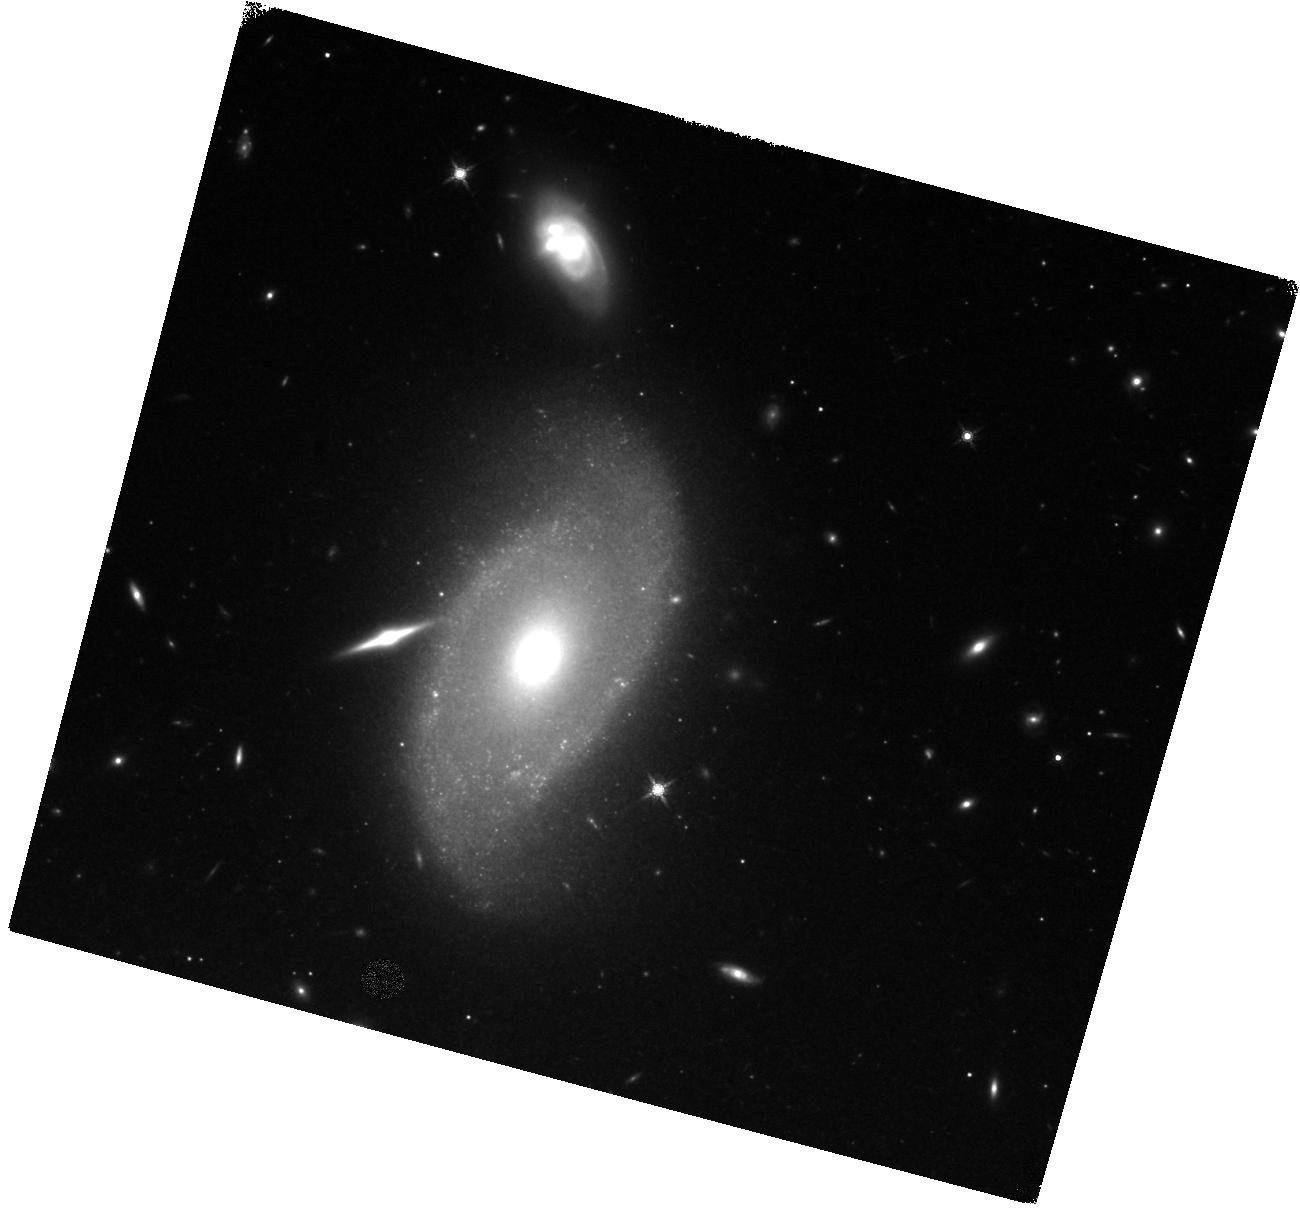
Target: SN2021GNO. Instrument: WFC3/IR. Filter: F160W. Exposure: 20 min. Observation ID: hst_16922_03_wfc3_ir_f160w_ietp03

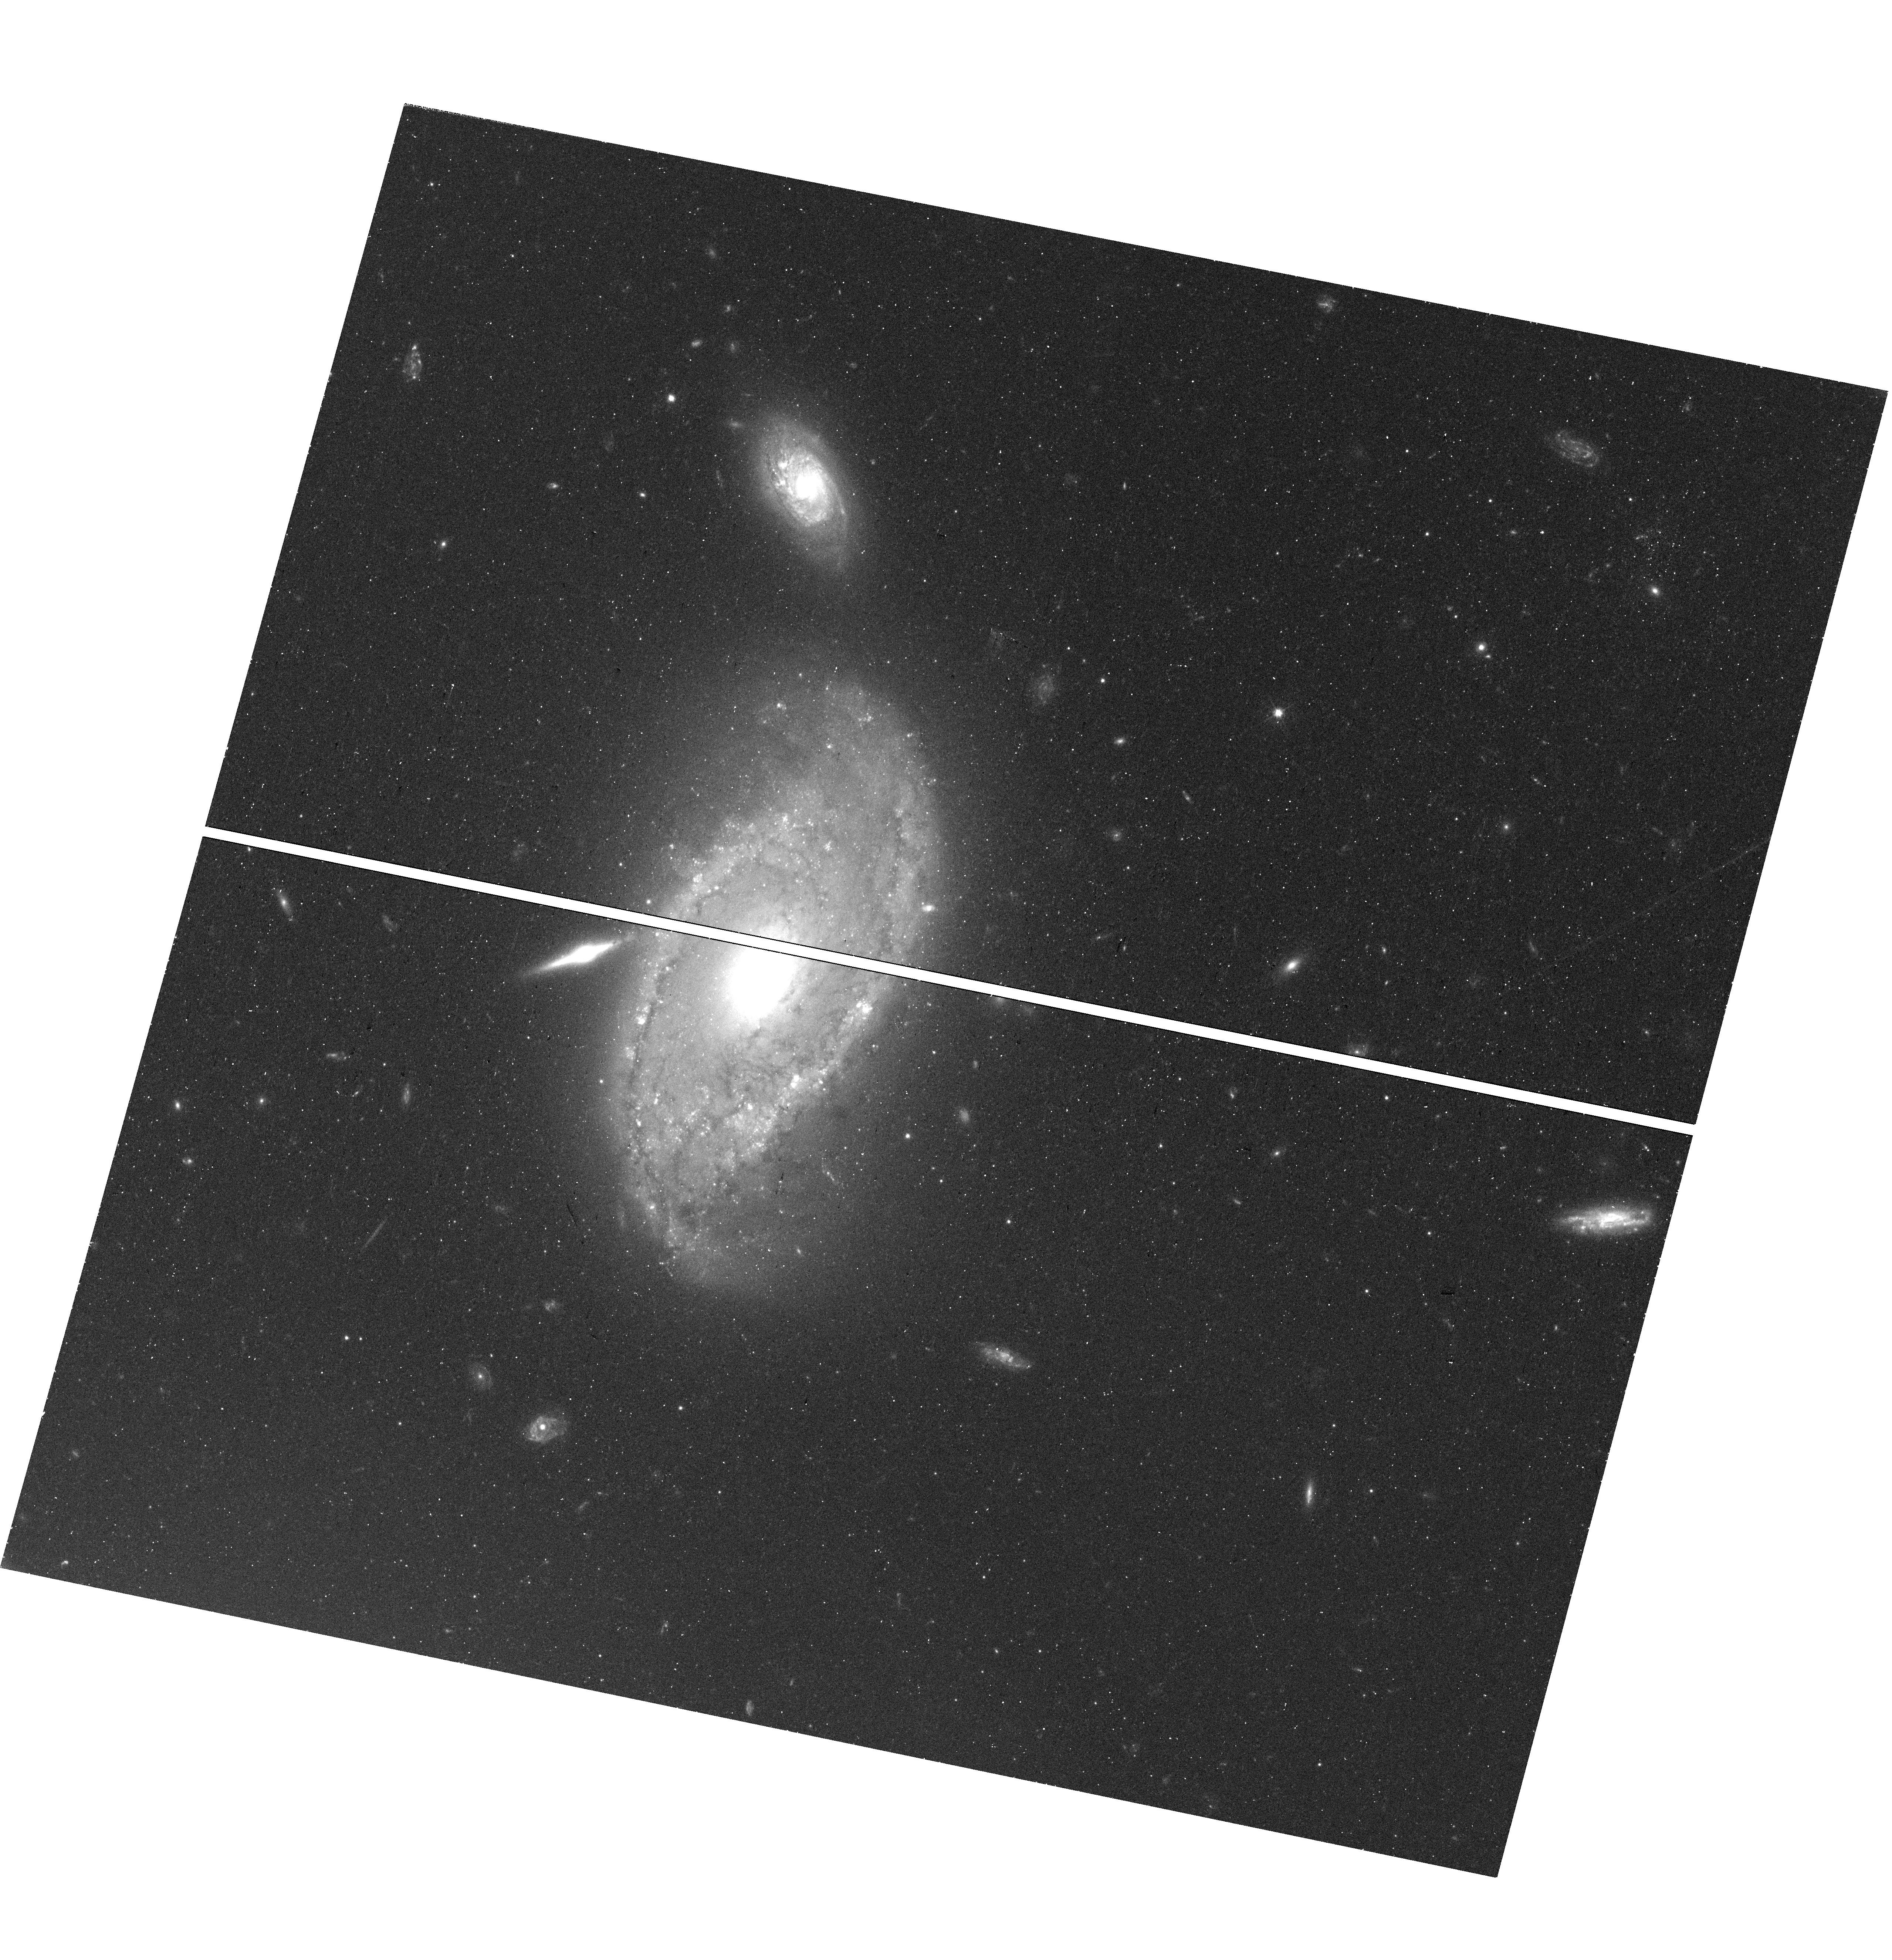
Target: SN2021GNO. Instrument: WFC3/UVIS. Filter: F555W. Exposure: 25 min. Observation ID: hst_16922_03_wfc3_uvis_f555w_ietp03

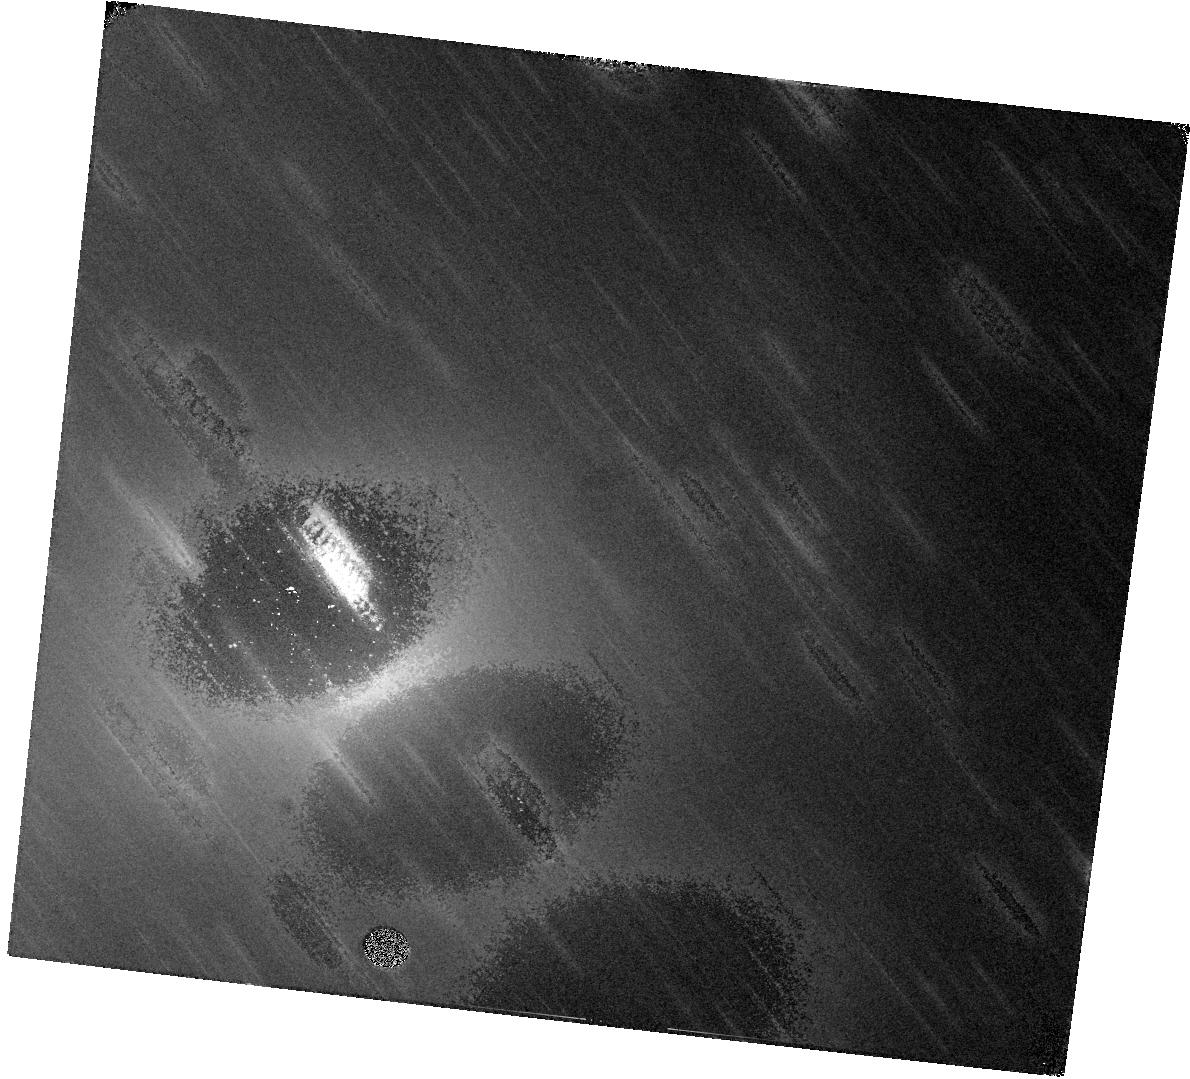
Target: SN2021GNO. Instrument: WFC3/IR. Filter: F110W. Exposure: 19 min. Observation ID: hst_16922_02_wfc3_ir_f110w_ietp02

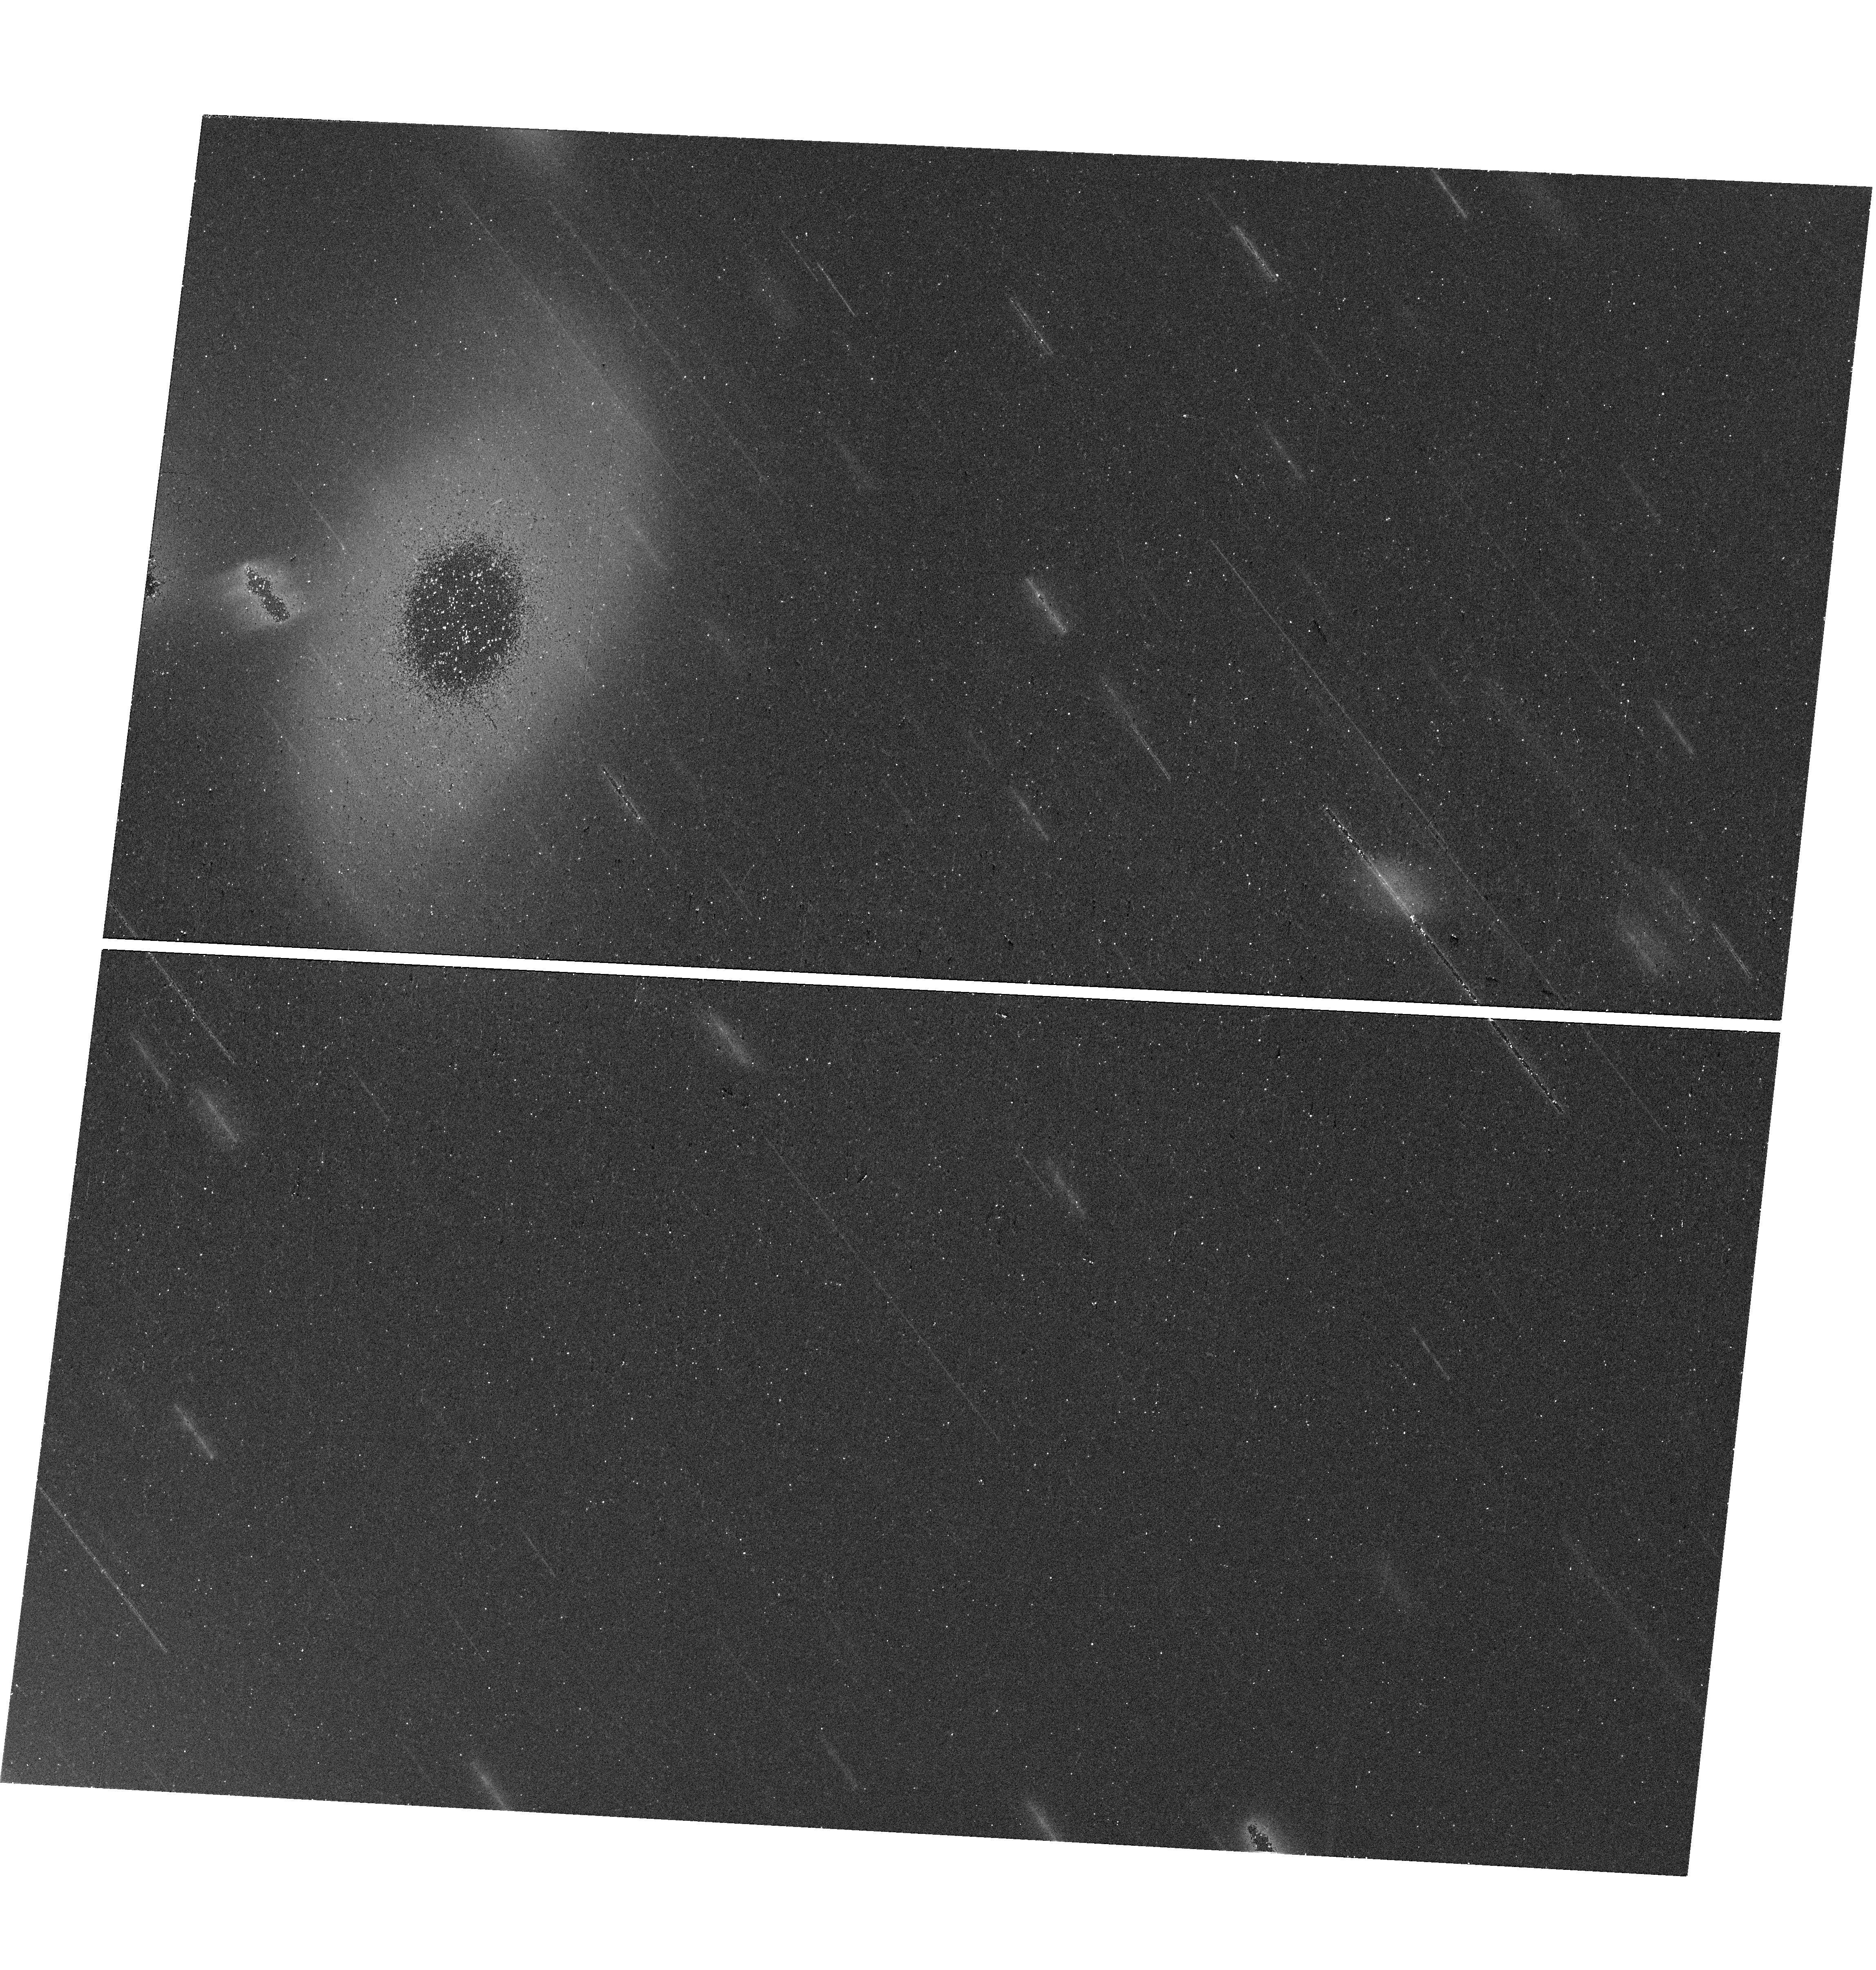
Target: SN2021GNO. Instrument: WFC3/UVIS. Filter: F814W. Exposure: 14 min. Observation ID: hst_16922_02_wfc3_uvis_f814w_ietp02

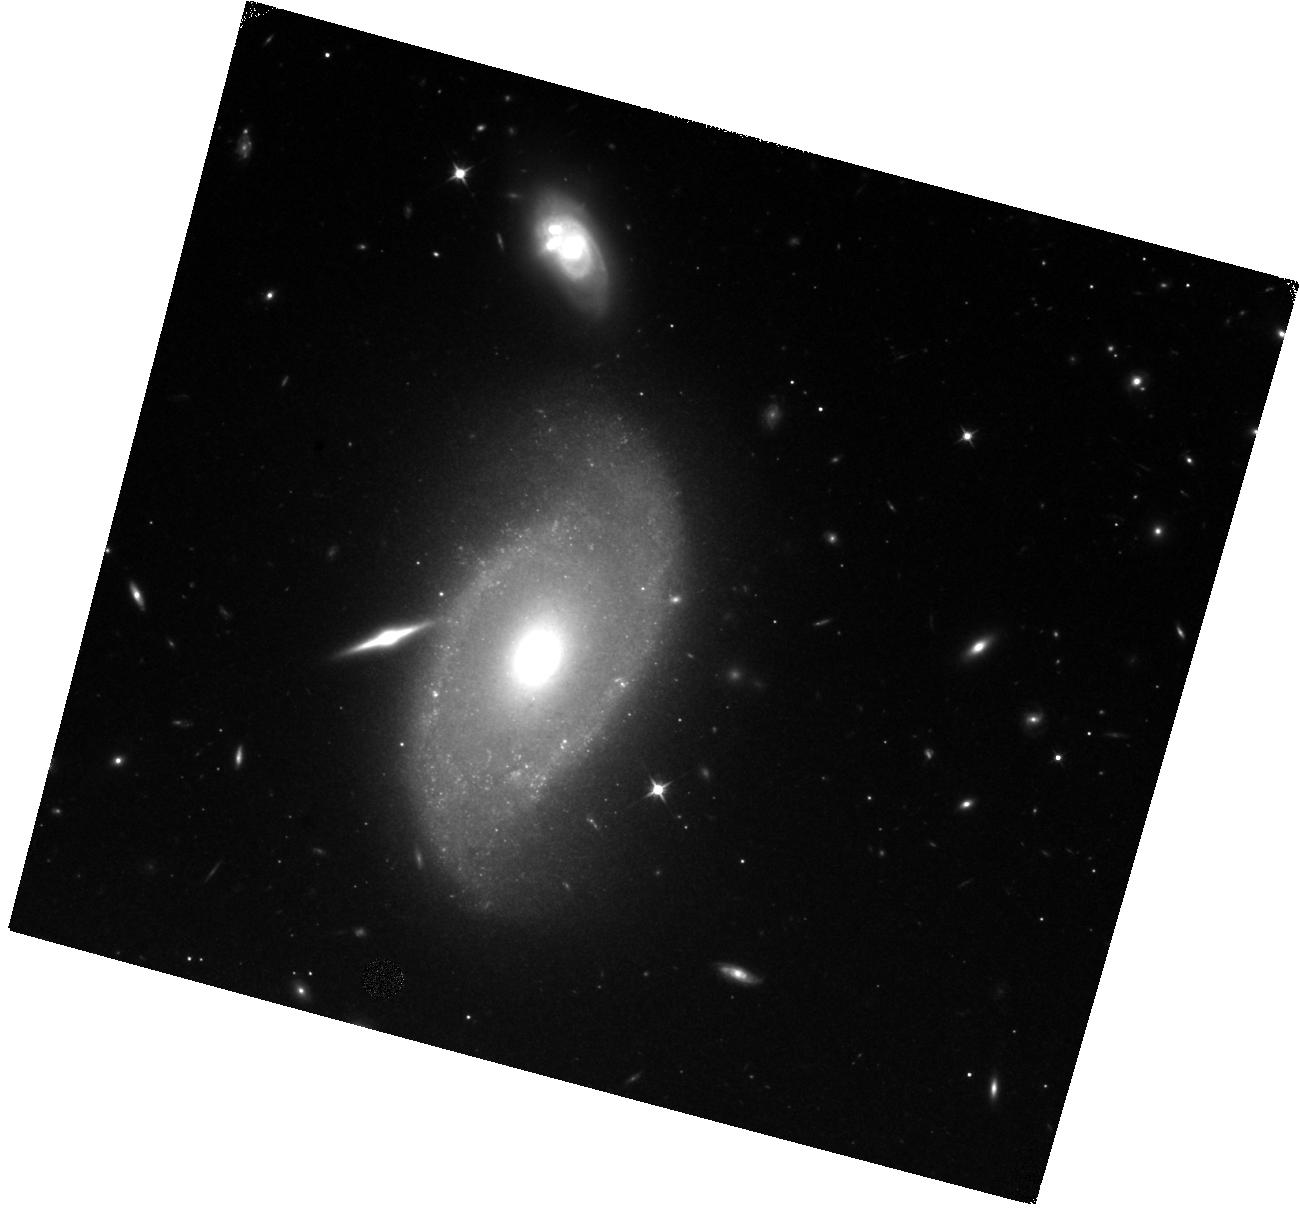
Target: SN2021GNO. Instrument: WFC3/IR. Filter: F110W. Exposure: 19 min. Observation ID: hst_16922_03_wfc3_ir_f110w_ietp03

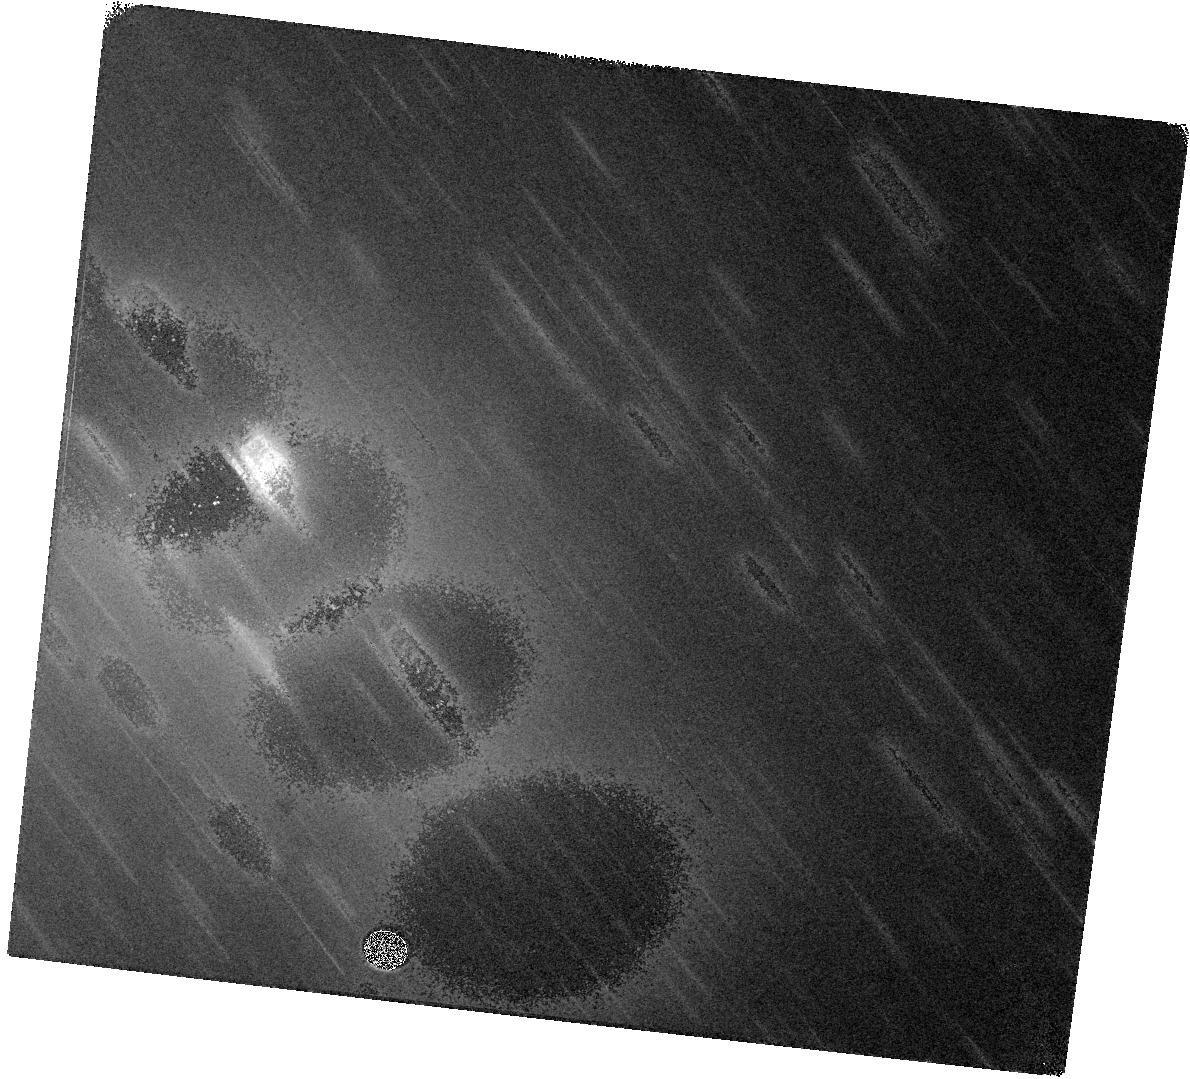
Target: SN2021GNO. Instrument: WFC3/IR. Filter: F160W. Exposure: 20 min. Observation ID: hst_16922_02_wfc3_ir_f160w_ietp02

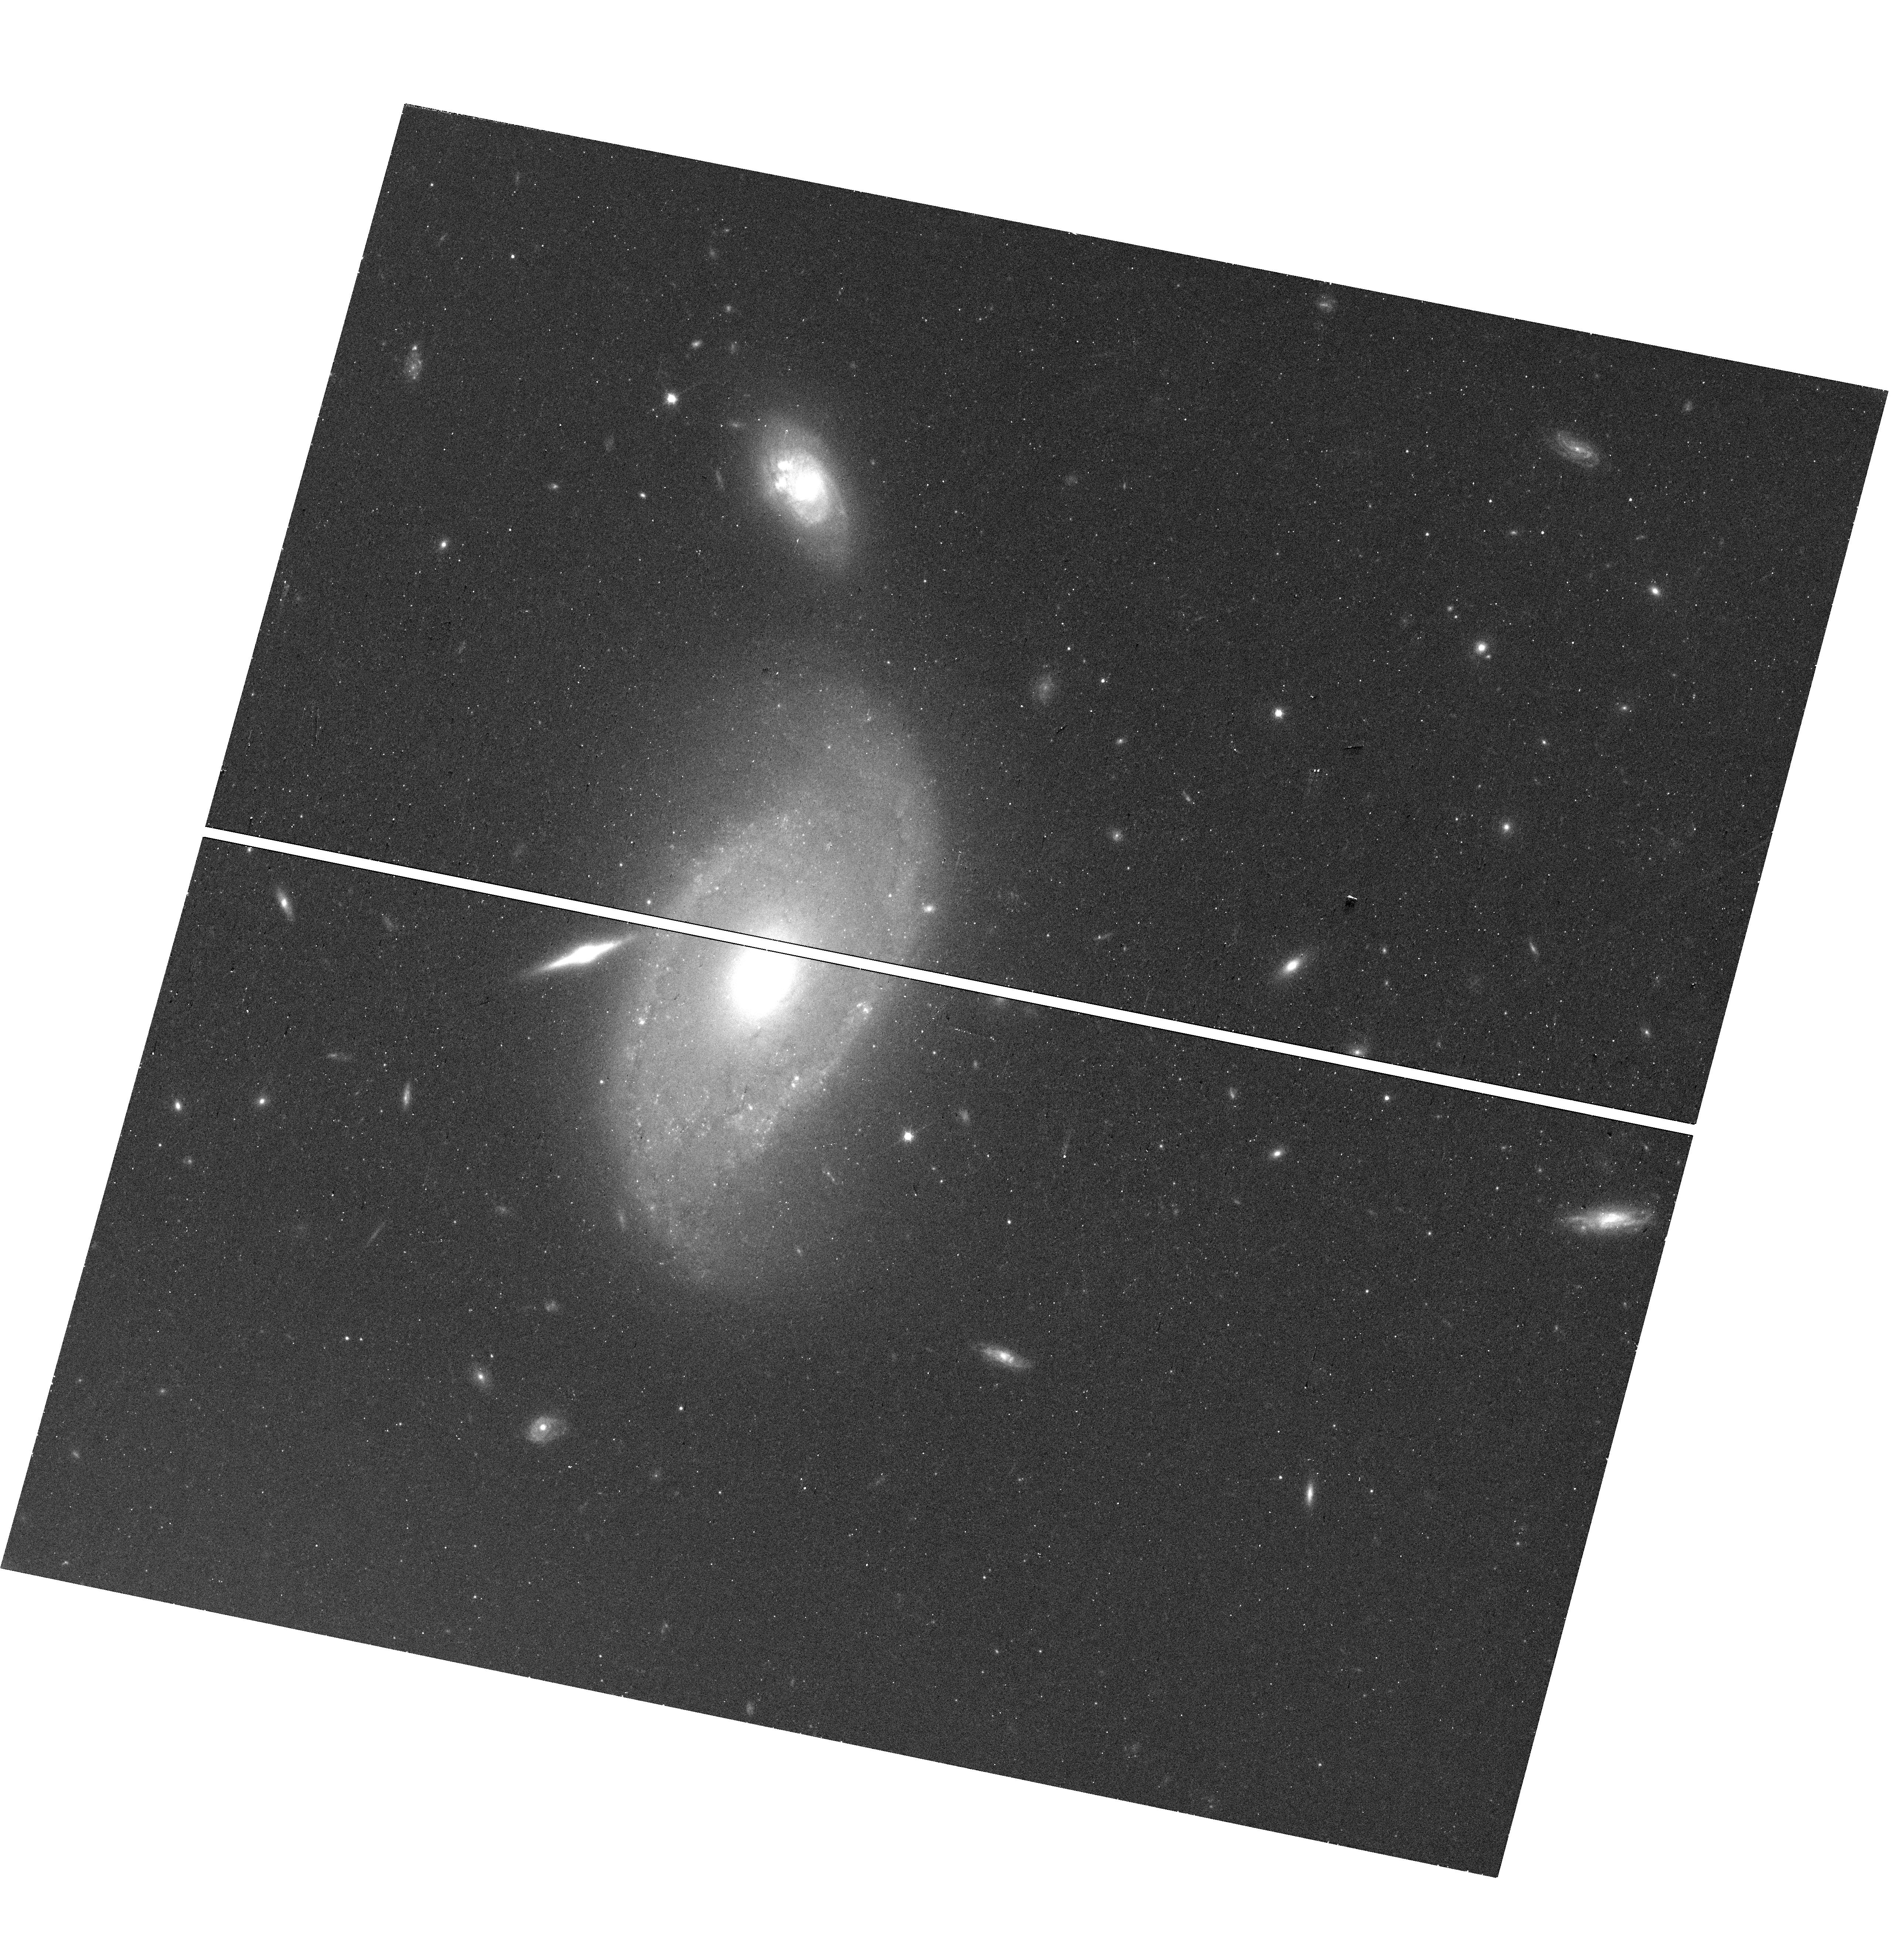
Target: SN2021GNO. Instrument: WFC3/UVIS. Filter: F814W. Exposure: 14 min. Observation ID: hst_16922_03_wfc3_uvis_f814w_ietp03

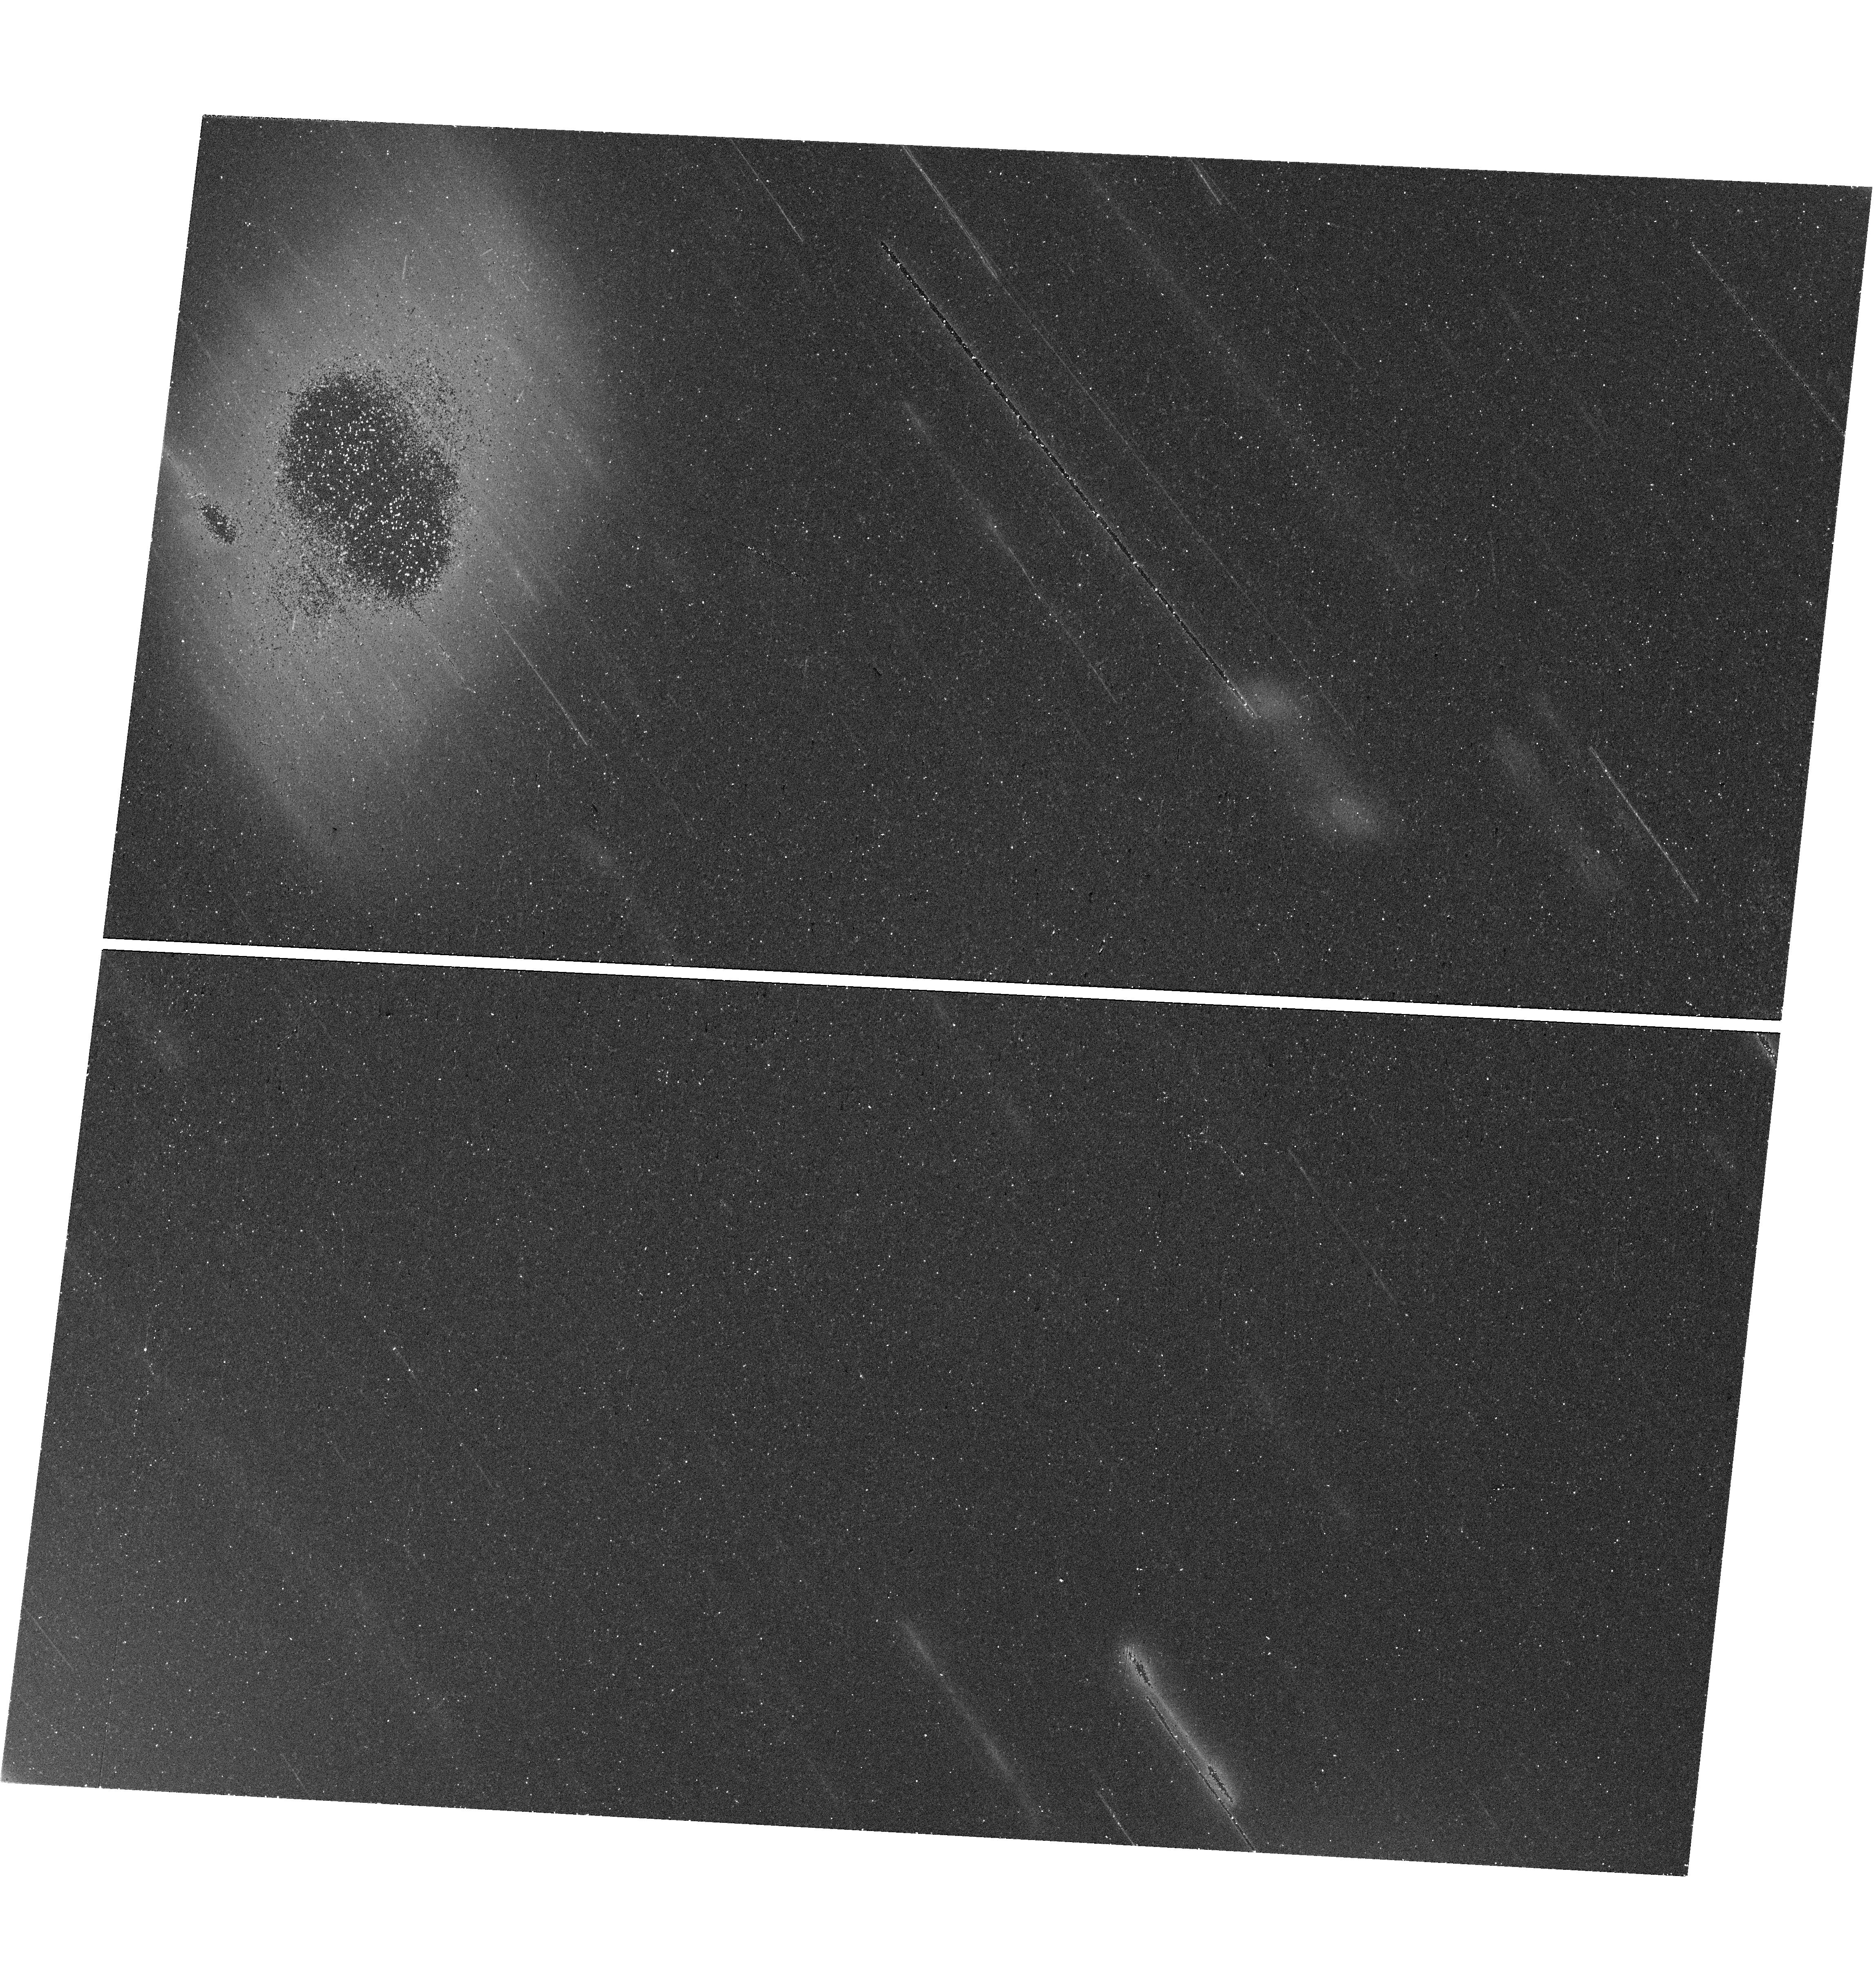
Target: SN2021GNO. Instrument: WFC3/UVIS. Filter: F555W. Exposure: 25 min. Observation ID: hst_16922_02_wfc3_uvis_f555w_ietp02

Late-time Observations of Calcium-Rich Transient SN 2021gno (PI: Jacobson-Galan, Wynn Vicente)

Supernova (SN) 2021gno in NGC 4165 (D=30.5 Mpc) is the second closest known Calcium-rich (Ca-rich) transient and only the second object in this class with an X-ray detection. Prompt, high-cadence follow-up of this transient across the EM spectrum has indicated that the progenitor star was likely low mass (e.g., white dwarf or <10 Msun) and surrounded by dense circumstellar material (CSM) whose geometry/density was capable of producing luminous X-ray emission as well as a double-peaked light curve. The close proximity of SN 2021gno provides only the second opportunity to track the photometric evolution of a Ca-rich transient at late phases (>300 days) when the SN luminosity is governed by radioactive decay and/or additional power sources e.g., CSM, and is too faint for ground-based observatories. These objects typically decrease in magnitude rapidly and thus their late-time decline rate and power source remains ambiguous. Here we propose multi-color imaging of SN 2021gno in order to understand its late-time bolometric behavior and to constrain the total masses of radioactive decay isotopes Ni-56 and Ni-57 synthesized in the explosion. This will allow us to test whether SN 2021gno is powered solely by radioactive decay or by additional CSM at large distances from the progenitor system.